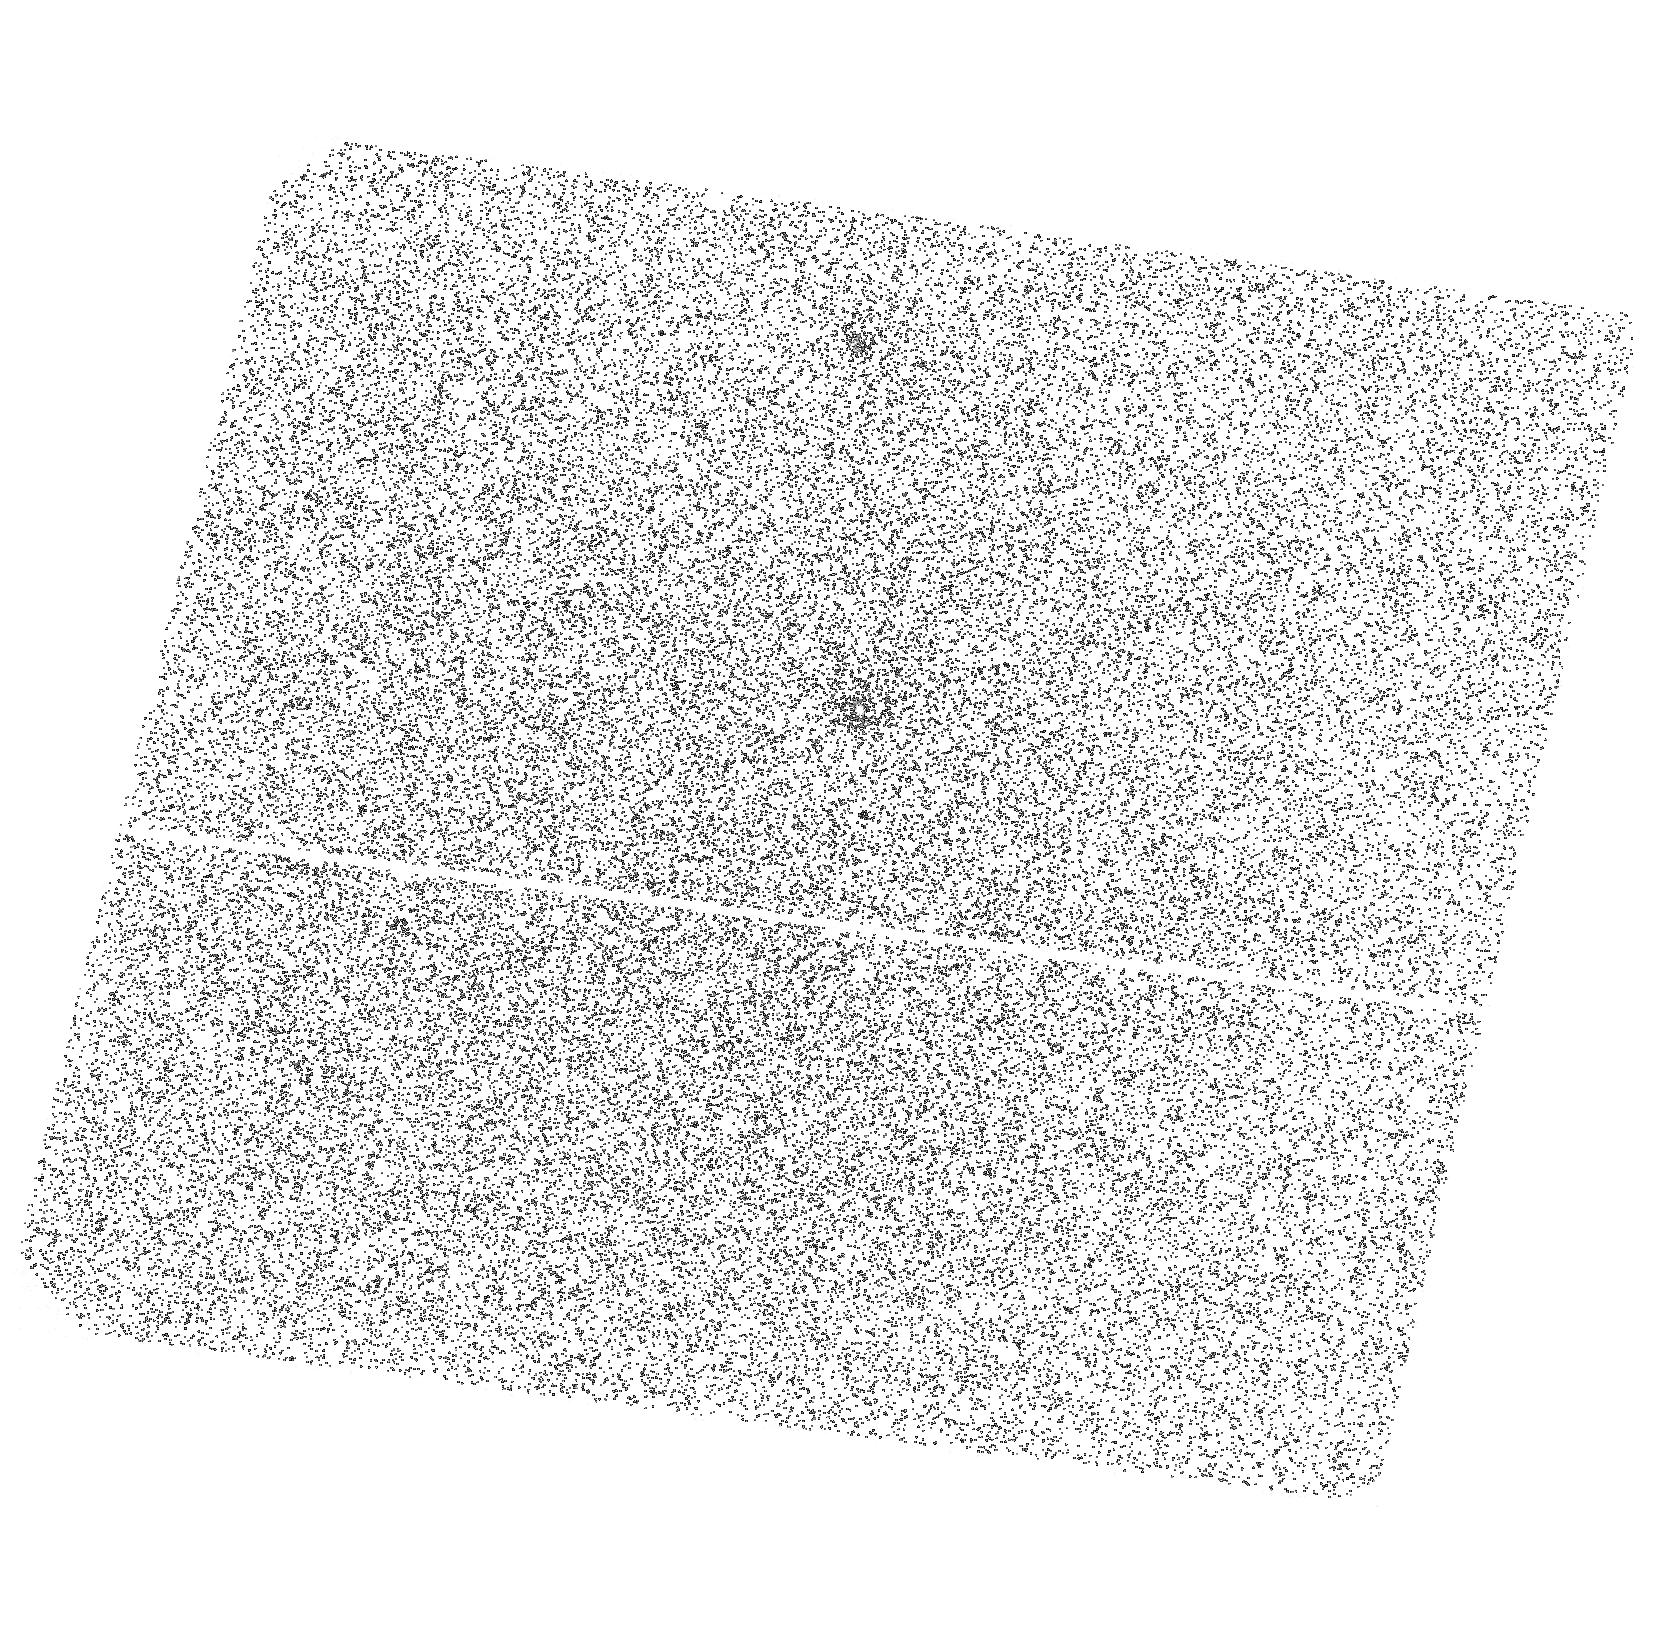
Target: OB1A-1200. Instrument: ACS/SBC. Filter: F140LP. Exposure: 9 min. Observation ID: hst_11199_03_acs_sbc_f140lp_ja1j03

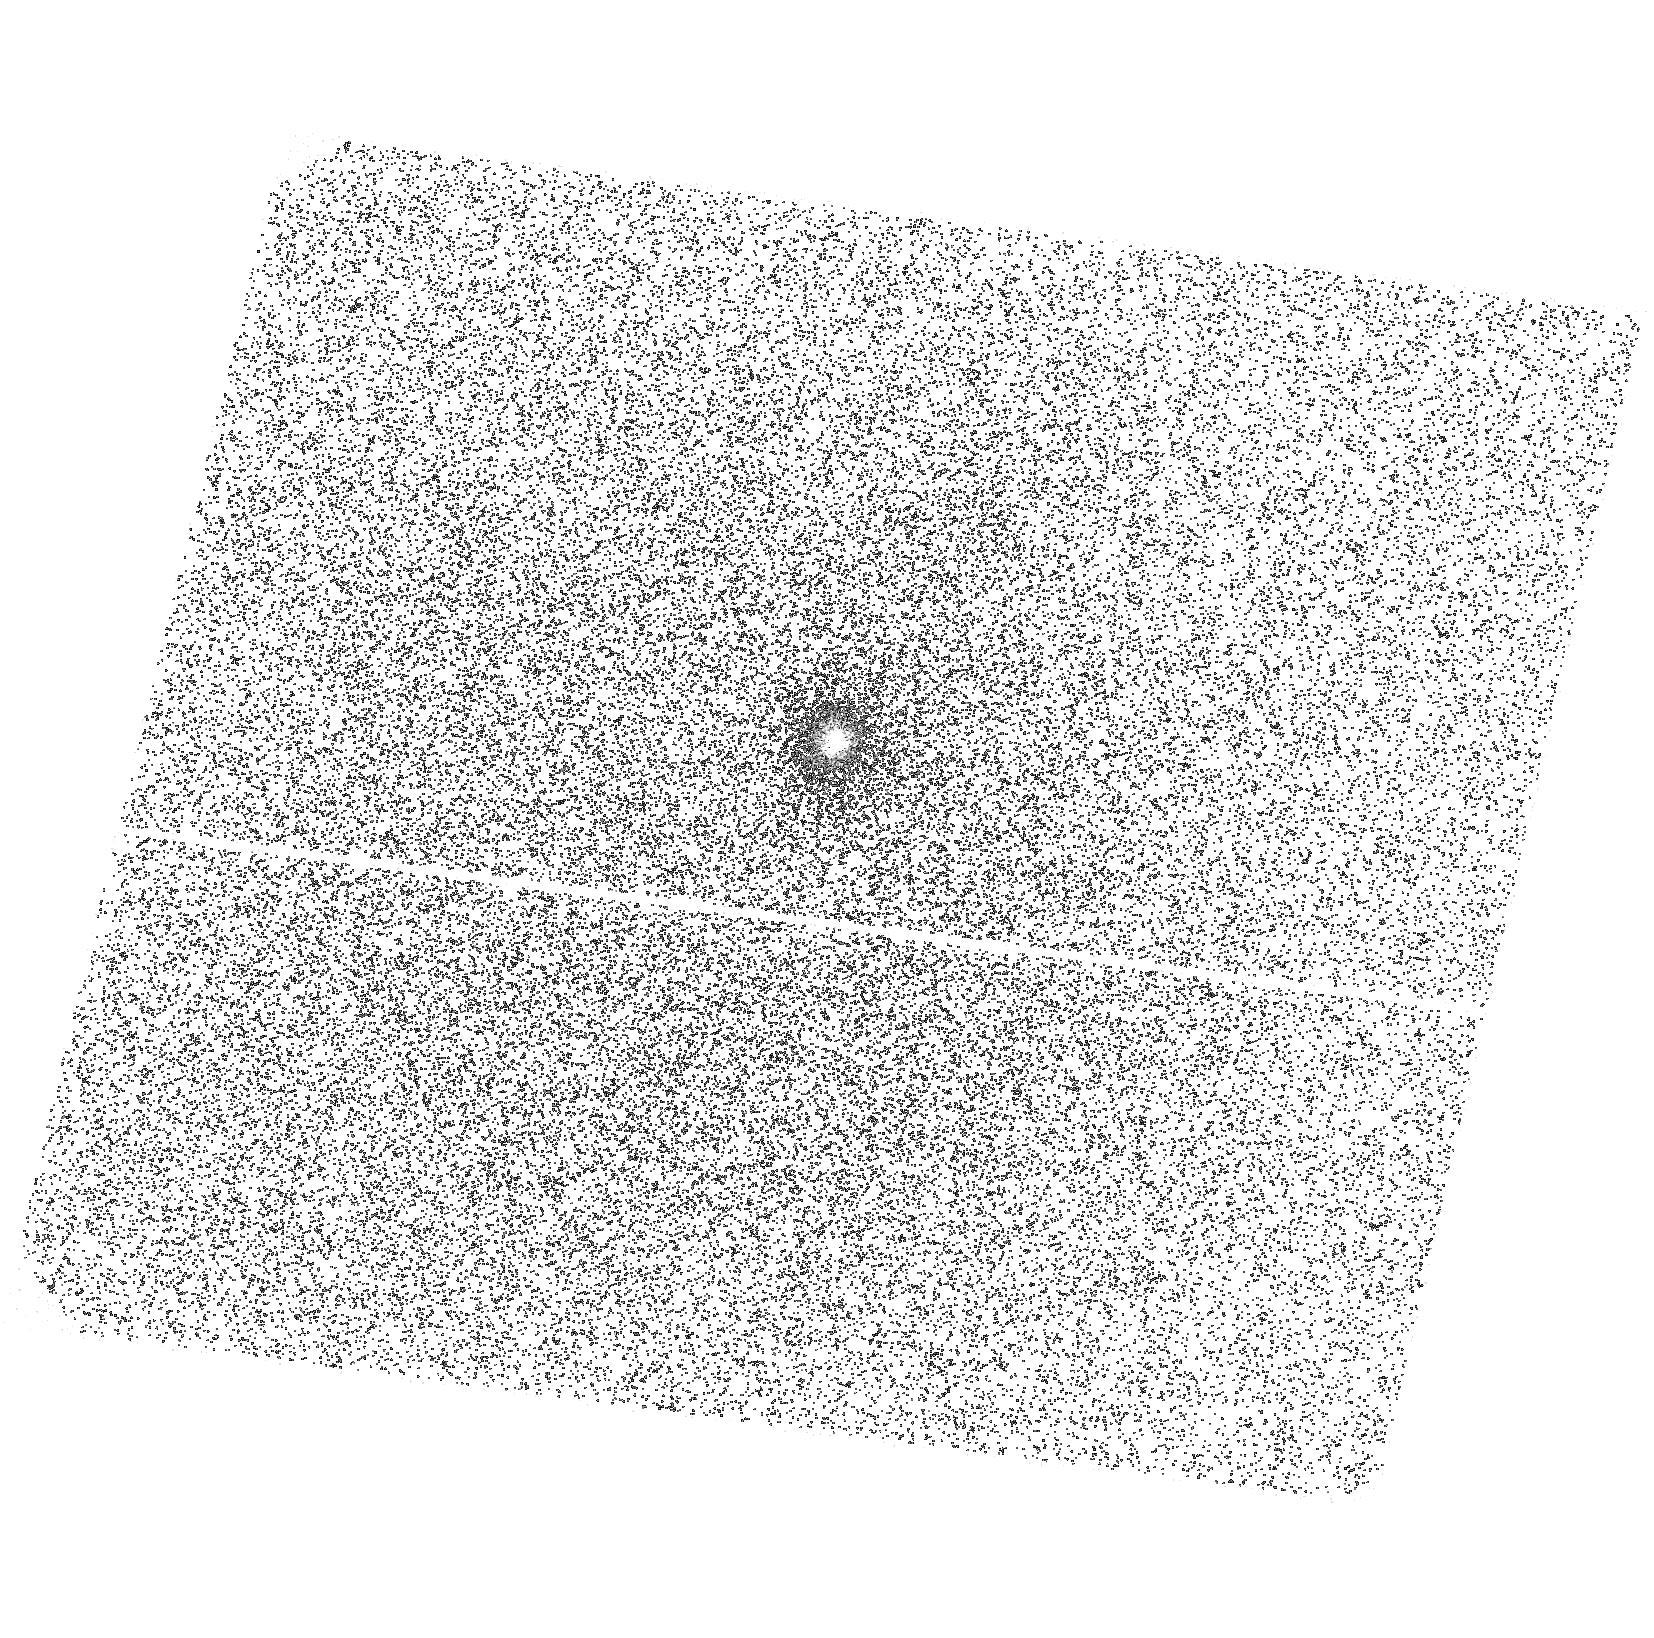
Target: OB1A-1630. Instrument: ACS/SBC. Filter: F140LP. Exposure: 9 min. Observation ID: hst_11199_04_acs_sbc_f140lp_ja1j04

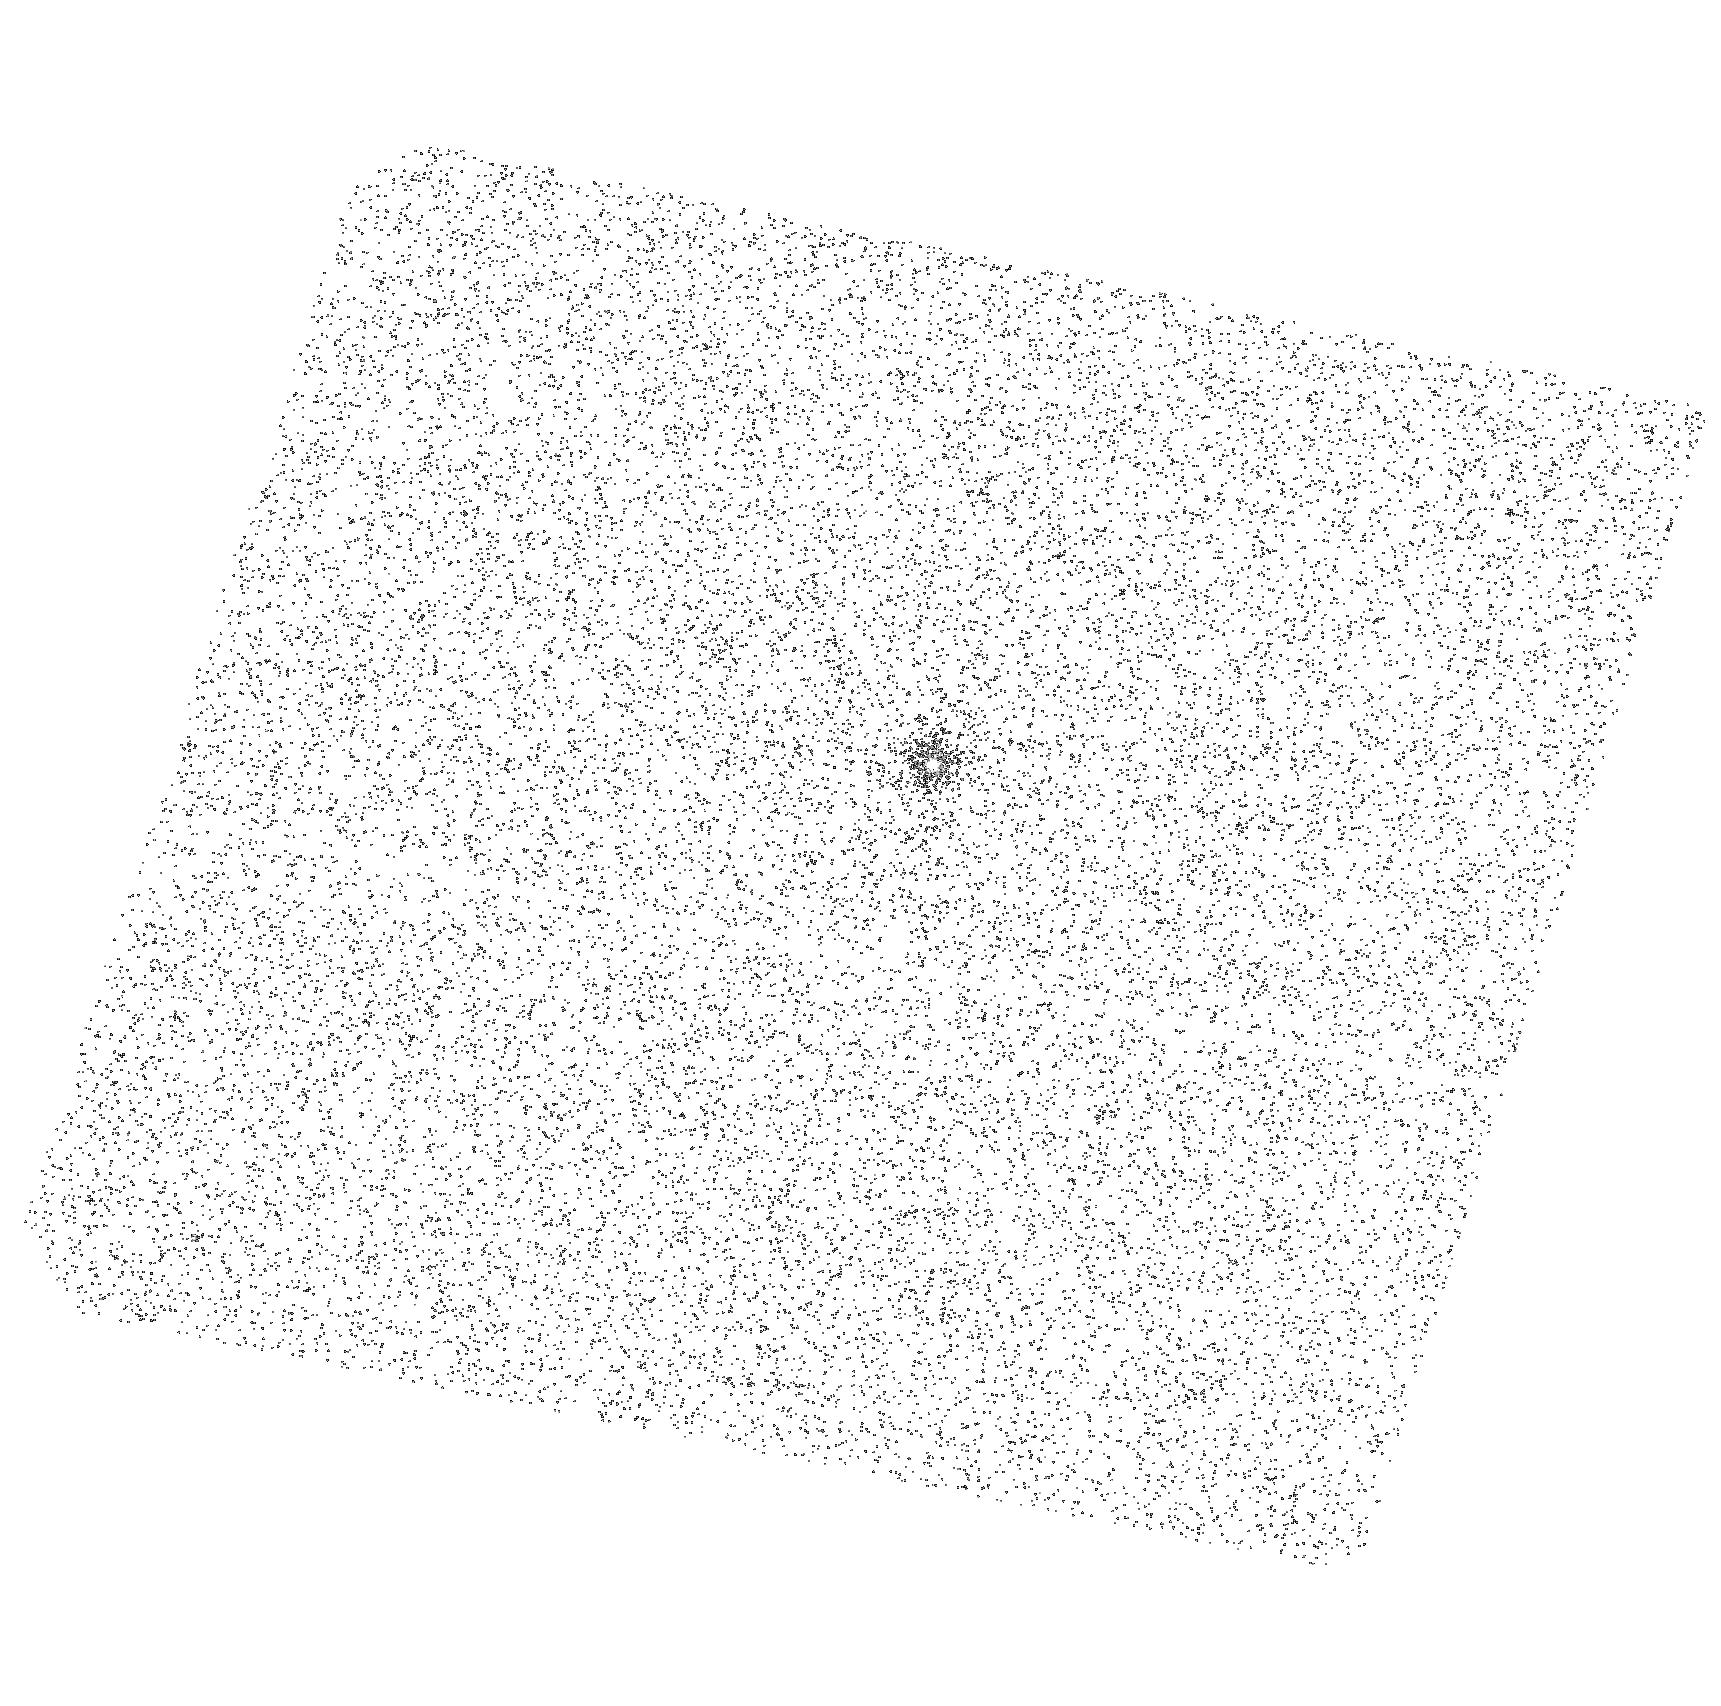
Target: OB1A-1192. Instrument: ACS/SBC. Filter: F140LP. Exposure: 4 min. Observation ID: hst_11199_02_acs_sbc_f140lp_ja1j02

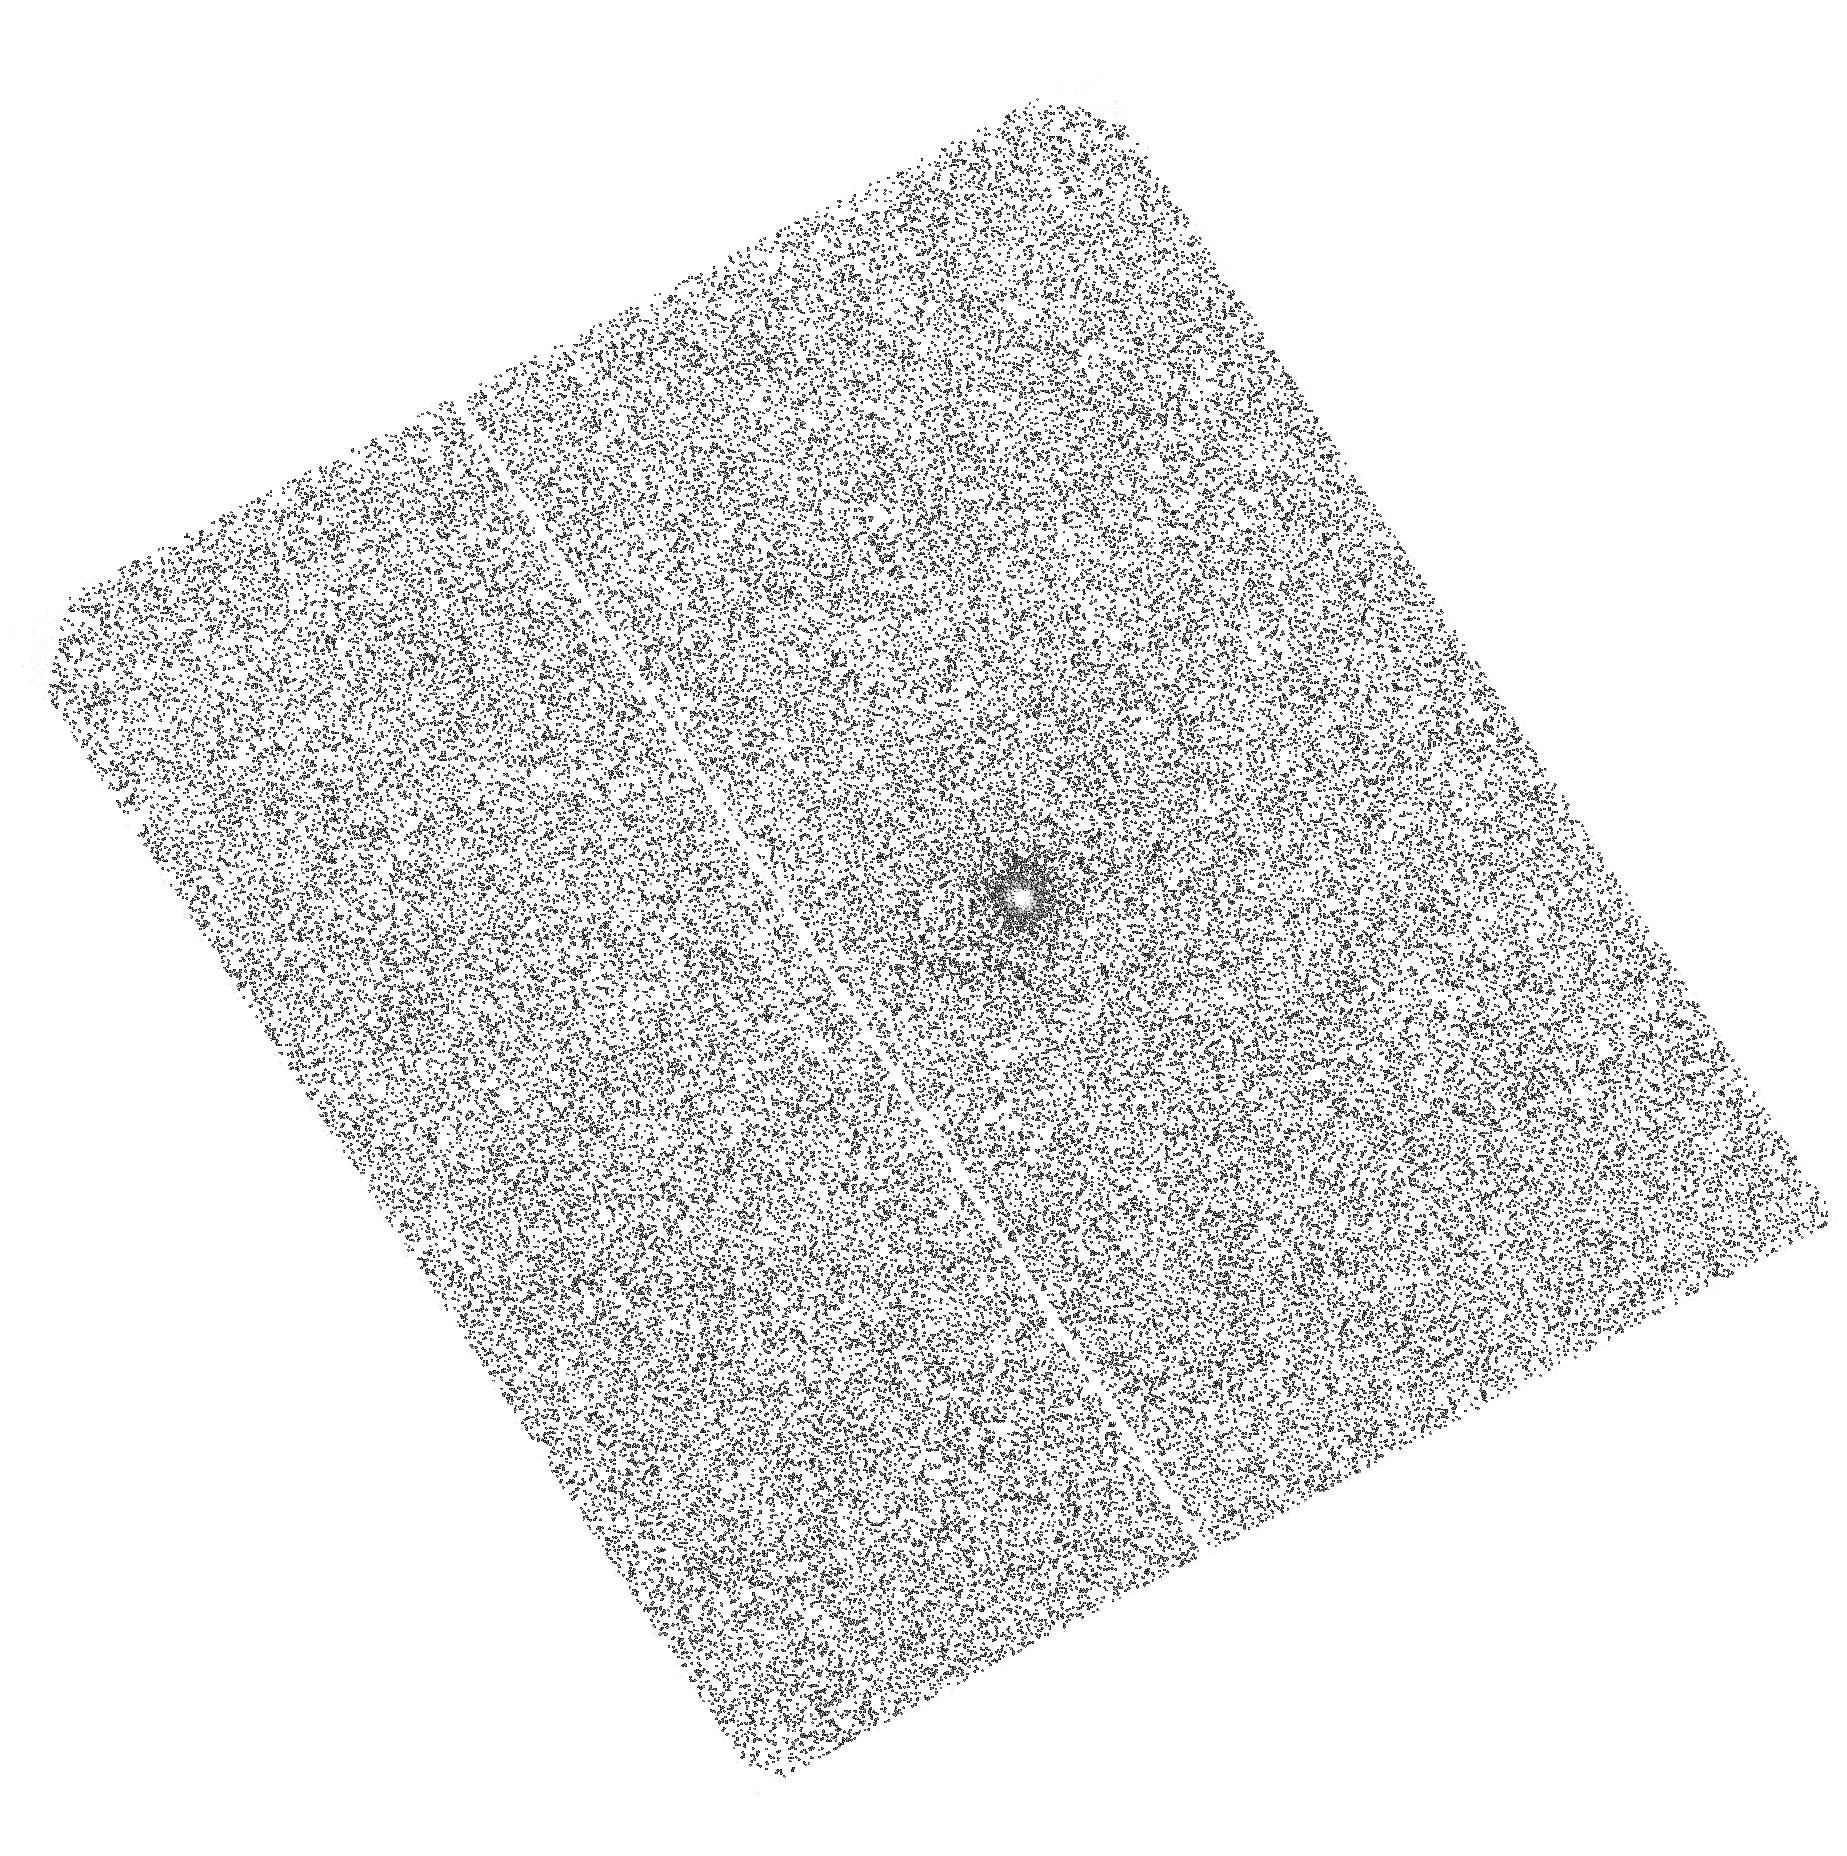
Target: OB1A-776. Instrument: ACS/SBC. Filter: F140LP. Exposure: 4 min. Observation ID: hst_11199_01_acs_sbc_f140lp_ja1j01

A Hard Look at Stellar Disks at the Epoch of Planet Formation (PI: Hartmann, Lee W.)

We propose to use HST/ACS/SBC and Chandra/ACIS-S3 to observe the high energy fluxes of 4 stars surrounded by disks in the newly discovered aggregate 25 Ori, the most populous 10 Myr group known within 500 pc. Our observations will cover the 1-25A and 1250-2000A bandpasses, and will complement our optical and Spitzer data for these objects, to provide essential input to physically-consistent models of disk structure and chemistry in the age range around 10 Myr, thought to be a critical period in the planet-forming process. We will be able to determine the Ne/O ratio and determine if the anomalous metal abundances observed in X-ray spectra of young stars are an evolutionary or an environmental effect. Our proposed observations will double the number of 10 Myr old accreting stars with known high energy radiation fields, and will be the first FUV observations of low mass accreting stars in an OB association.